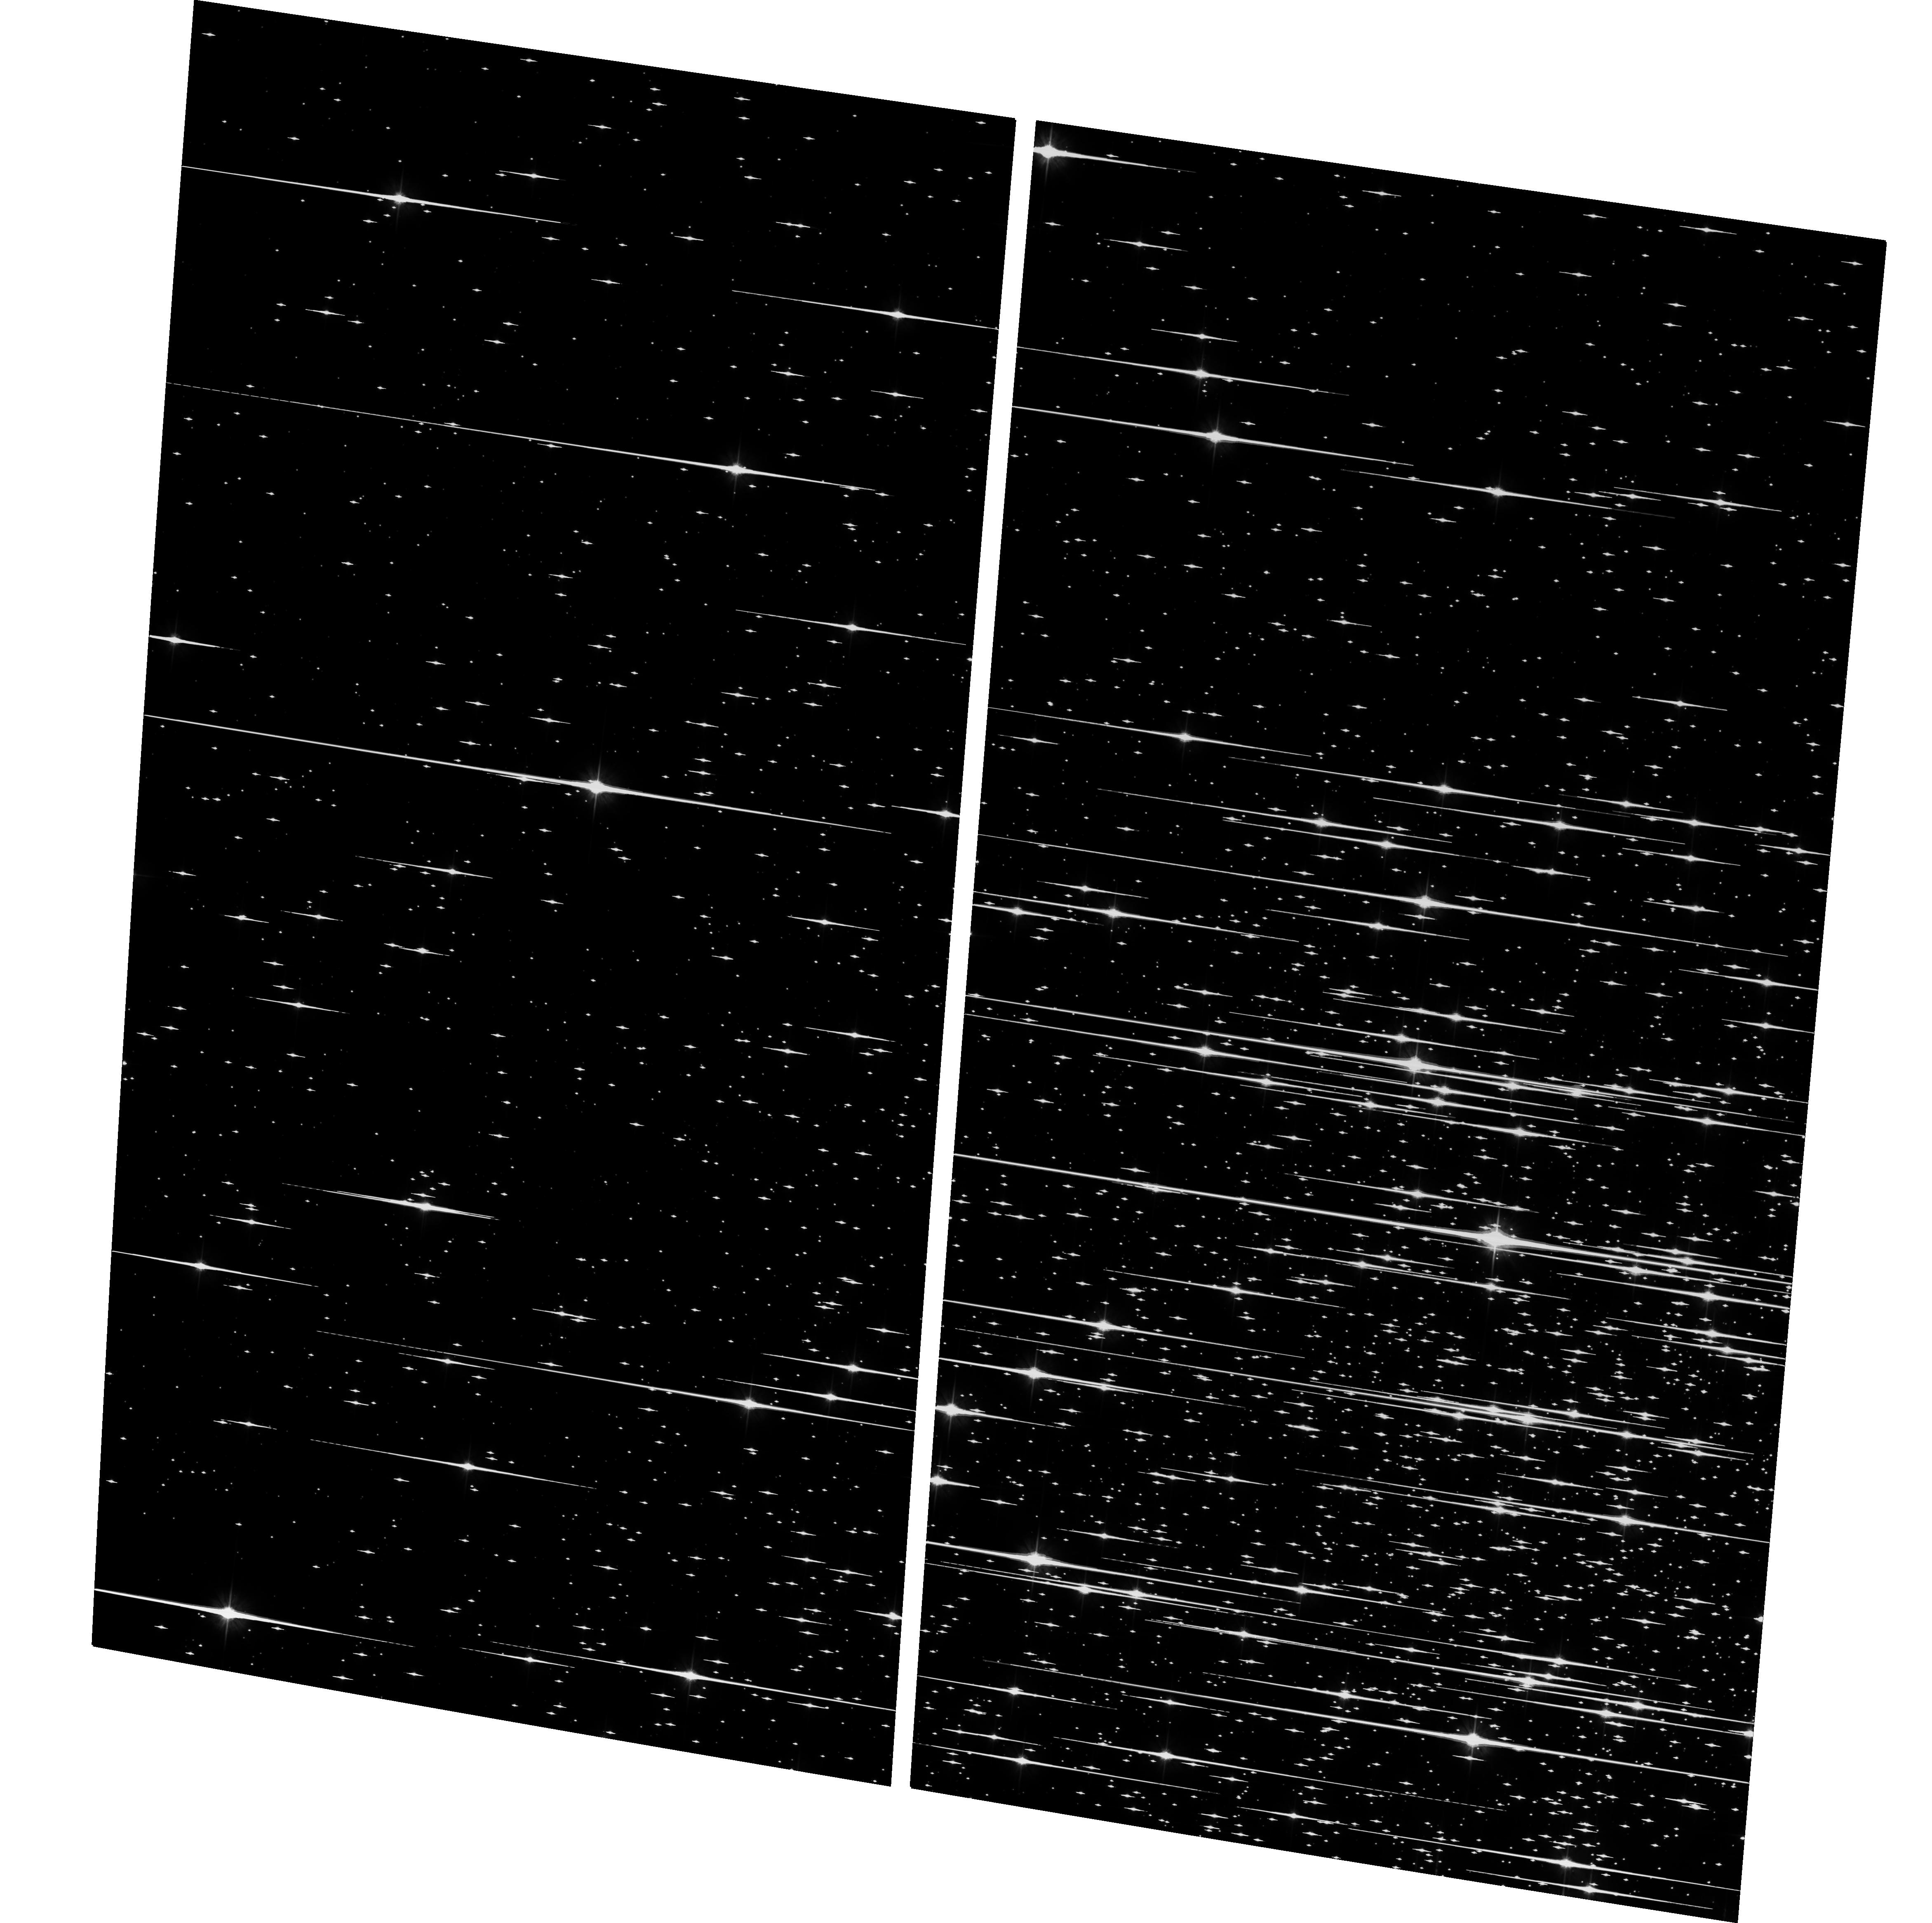
Target: JUN03IMAGE03011
Instrument: ACS/WFC
Filter: F606W
Exposure: 1.3 h
Observation ID: hst_10146_04_acs_wfc_f606w_j90a04

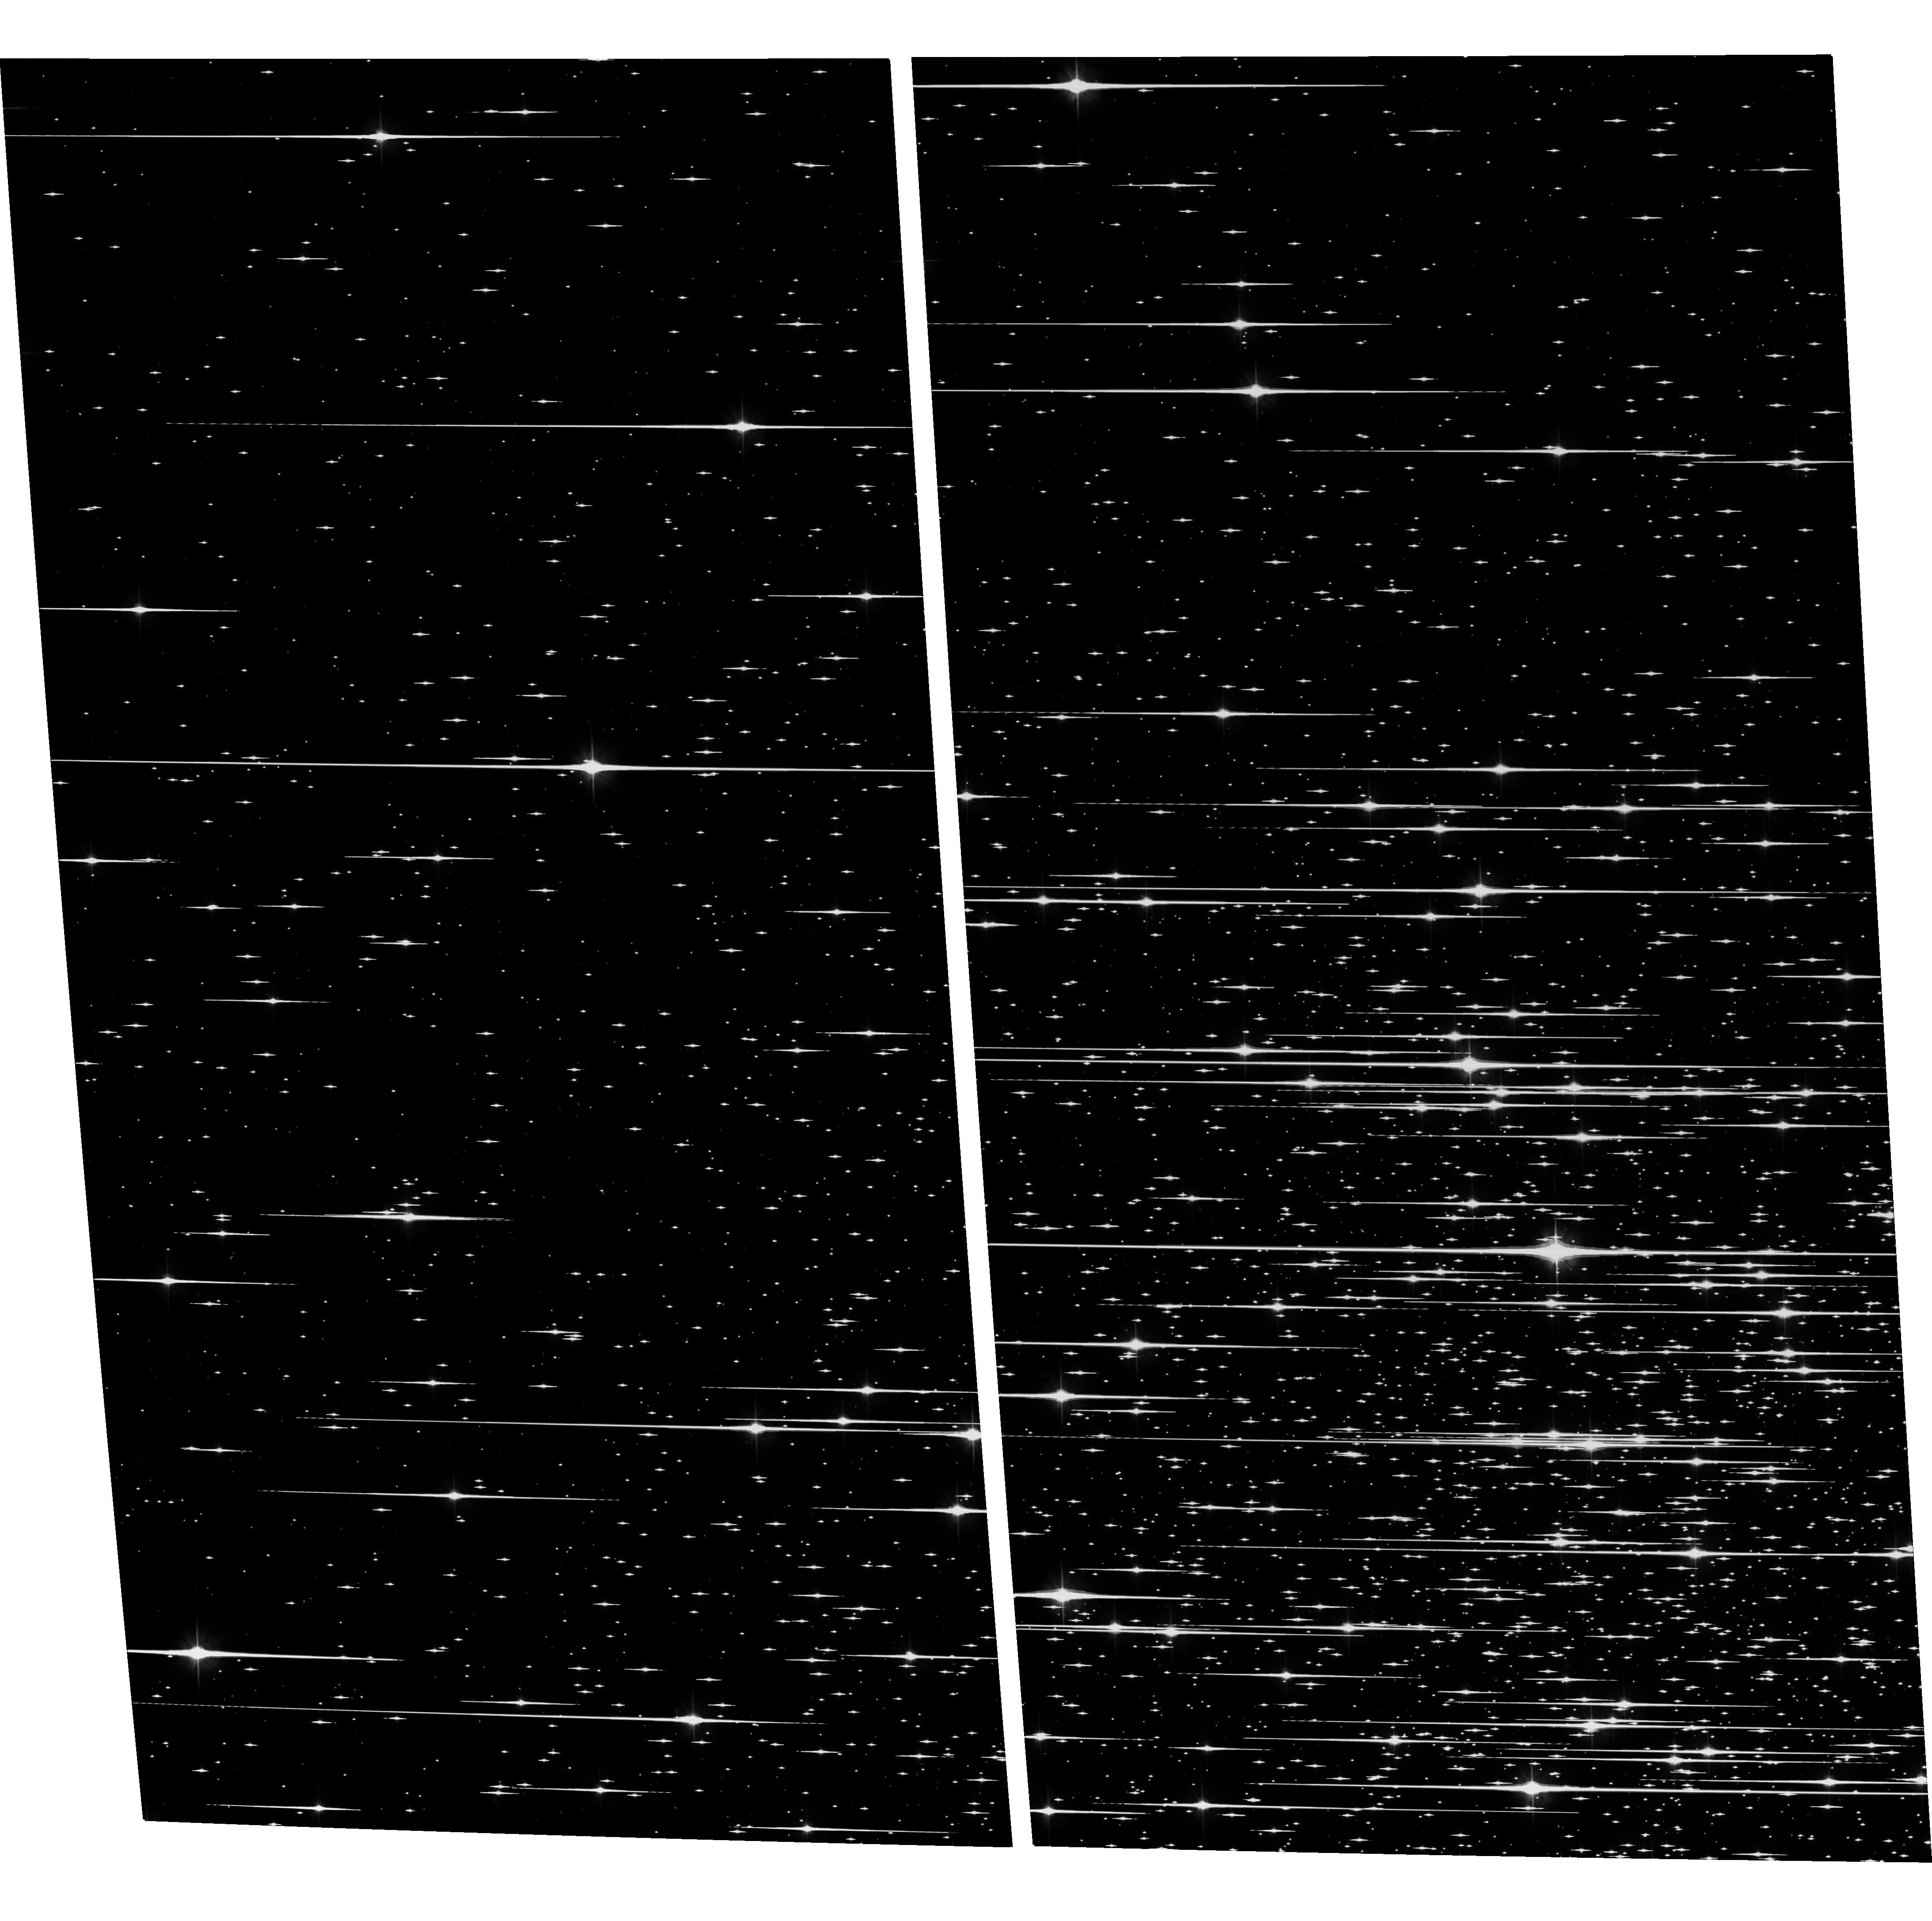
Target: JUL02IMAGE01011
Instrument: ACS/WFC
Filter: F606W
Exposure: 1.4 h
Observation ID: hst_10146_03_acs_wfc_f606w_j90a03

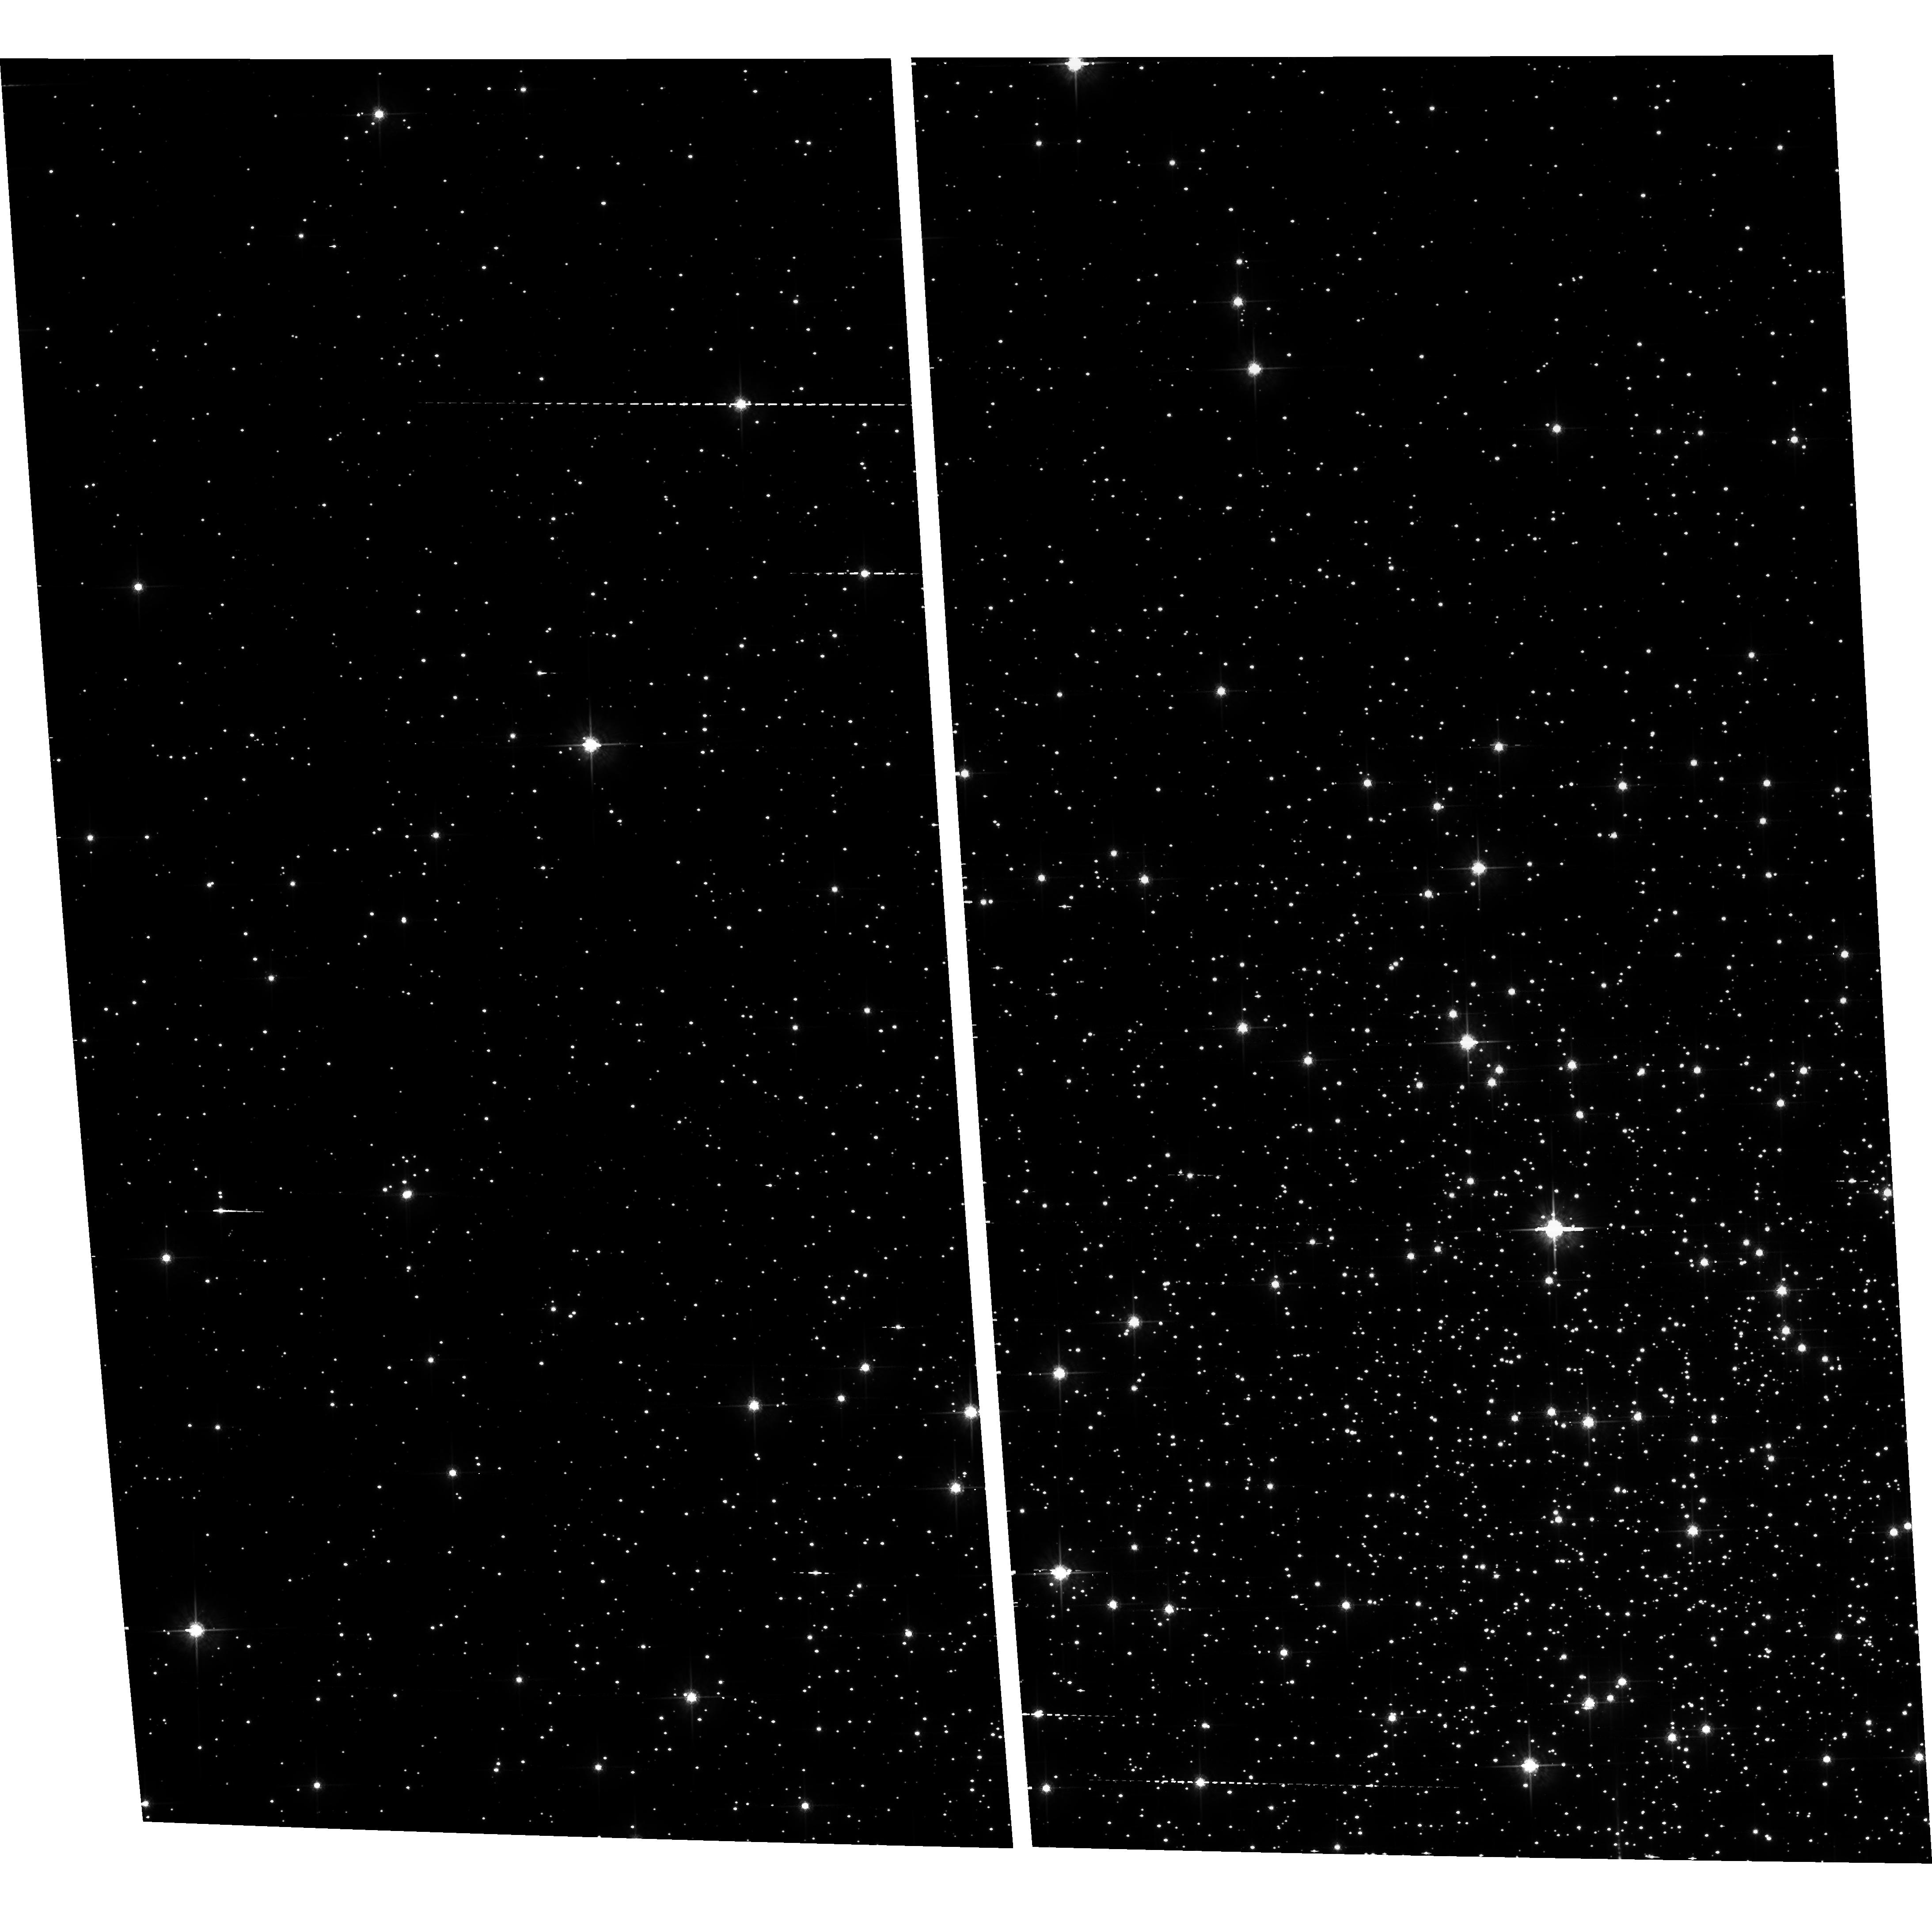
Target: JUL02IMAGE01011
Instrument: ACS/WFC
Filter: F775W
Exposure: 1.3 h
Observation ID: hst_10146_06_acs_wfc_f775w_j90a06

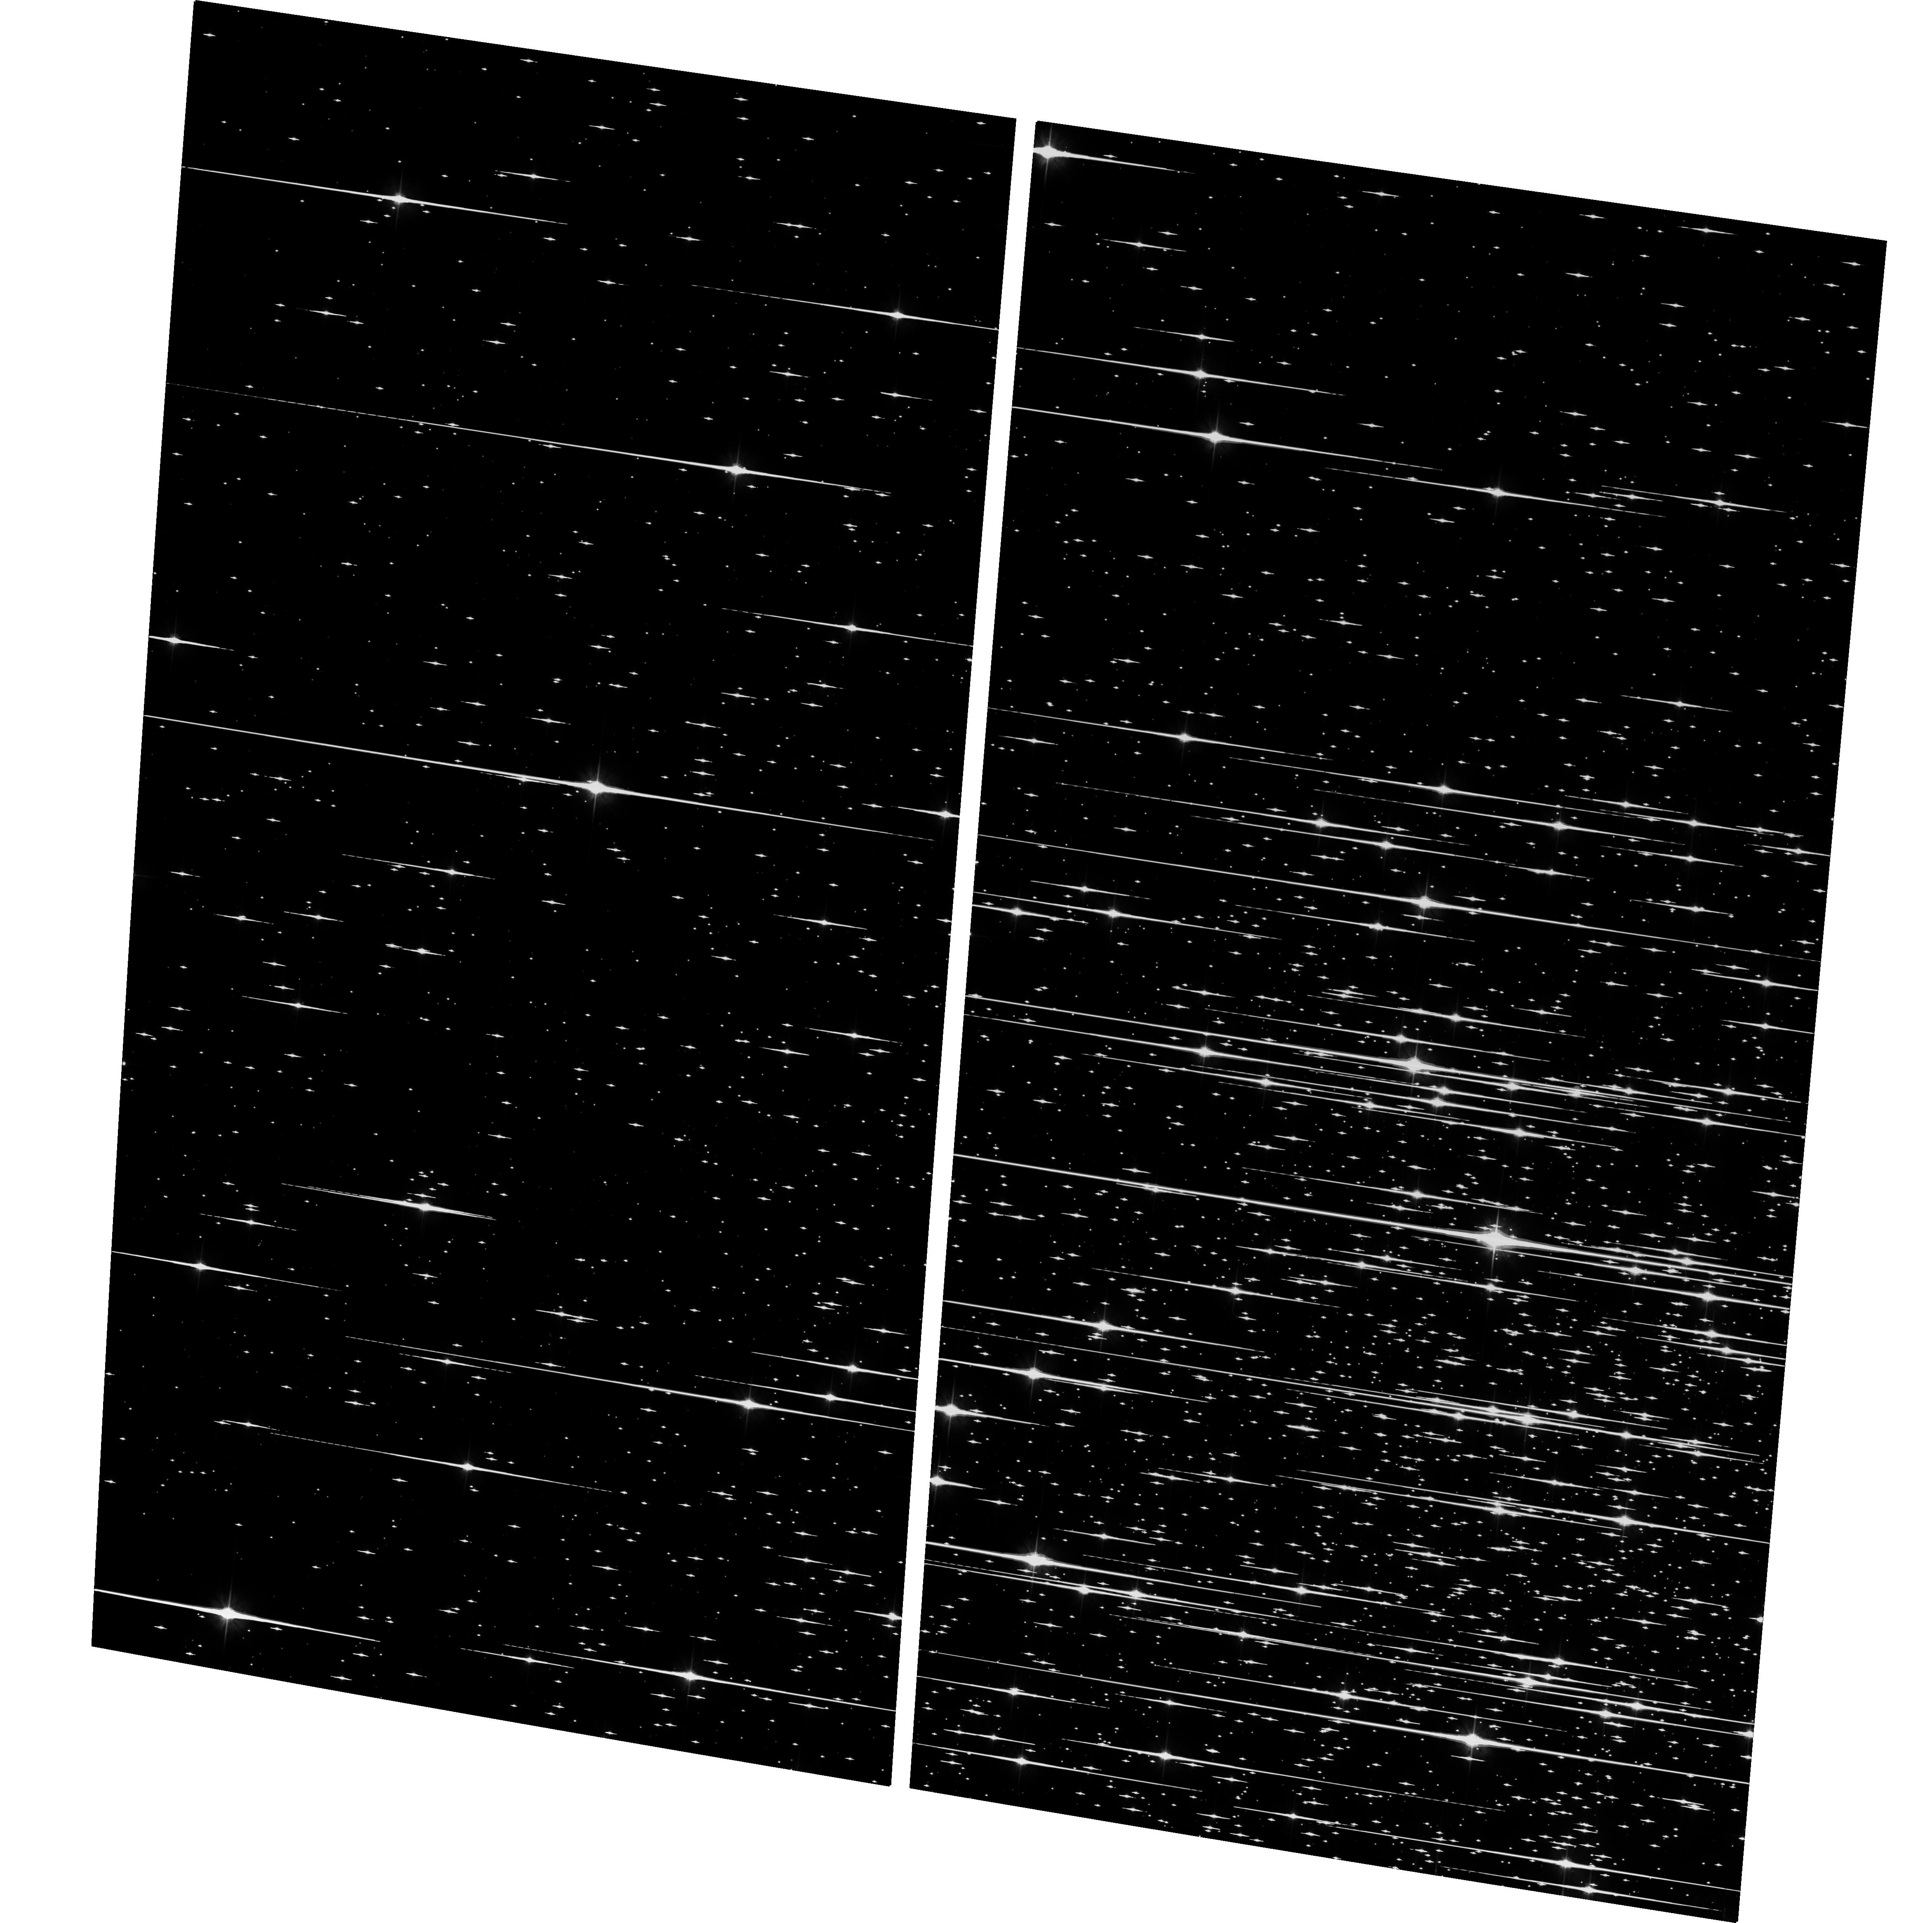
Target: JUN03IMAGE03011
Instrument: ACS/WFC
Filter: F606W
Exposure: 1.3 h
Observation ID: hst_10146_05_acs_wfc_f606w_j90a05

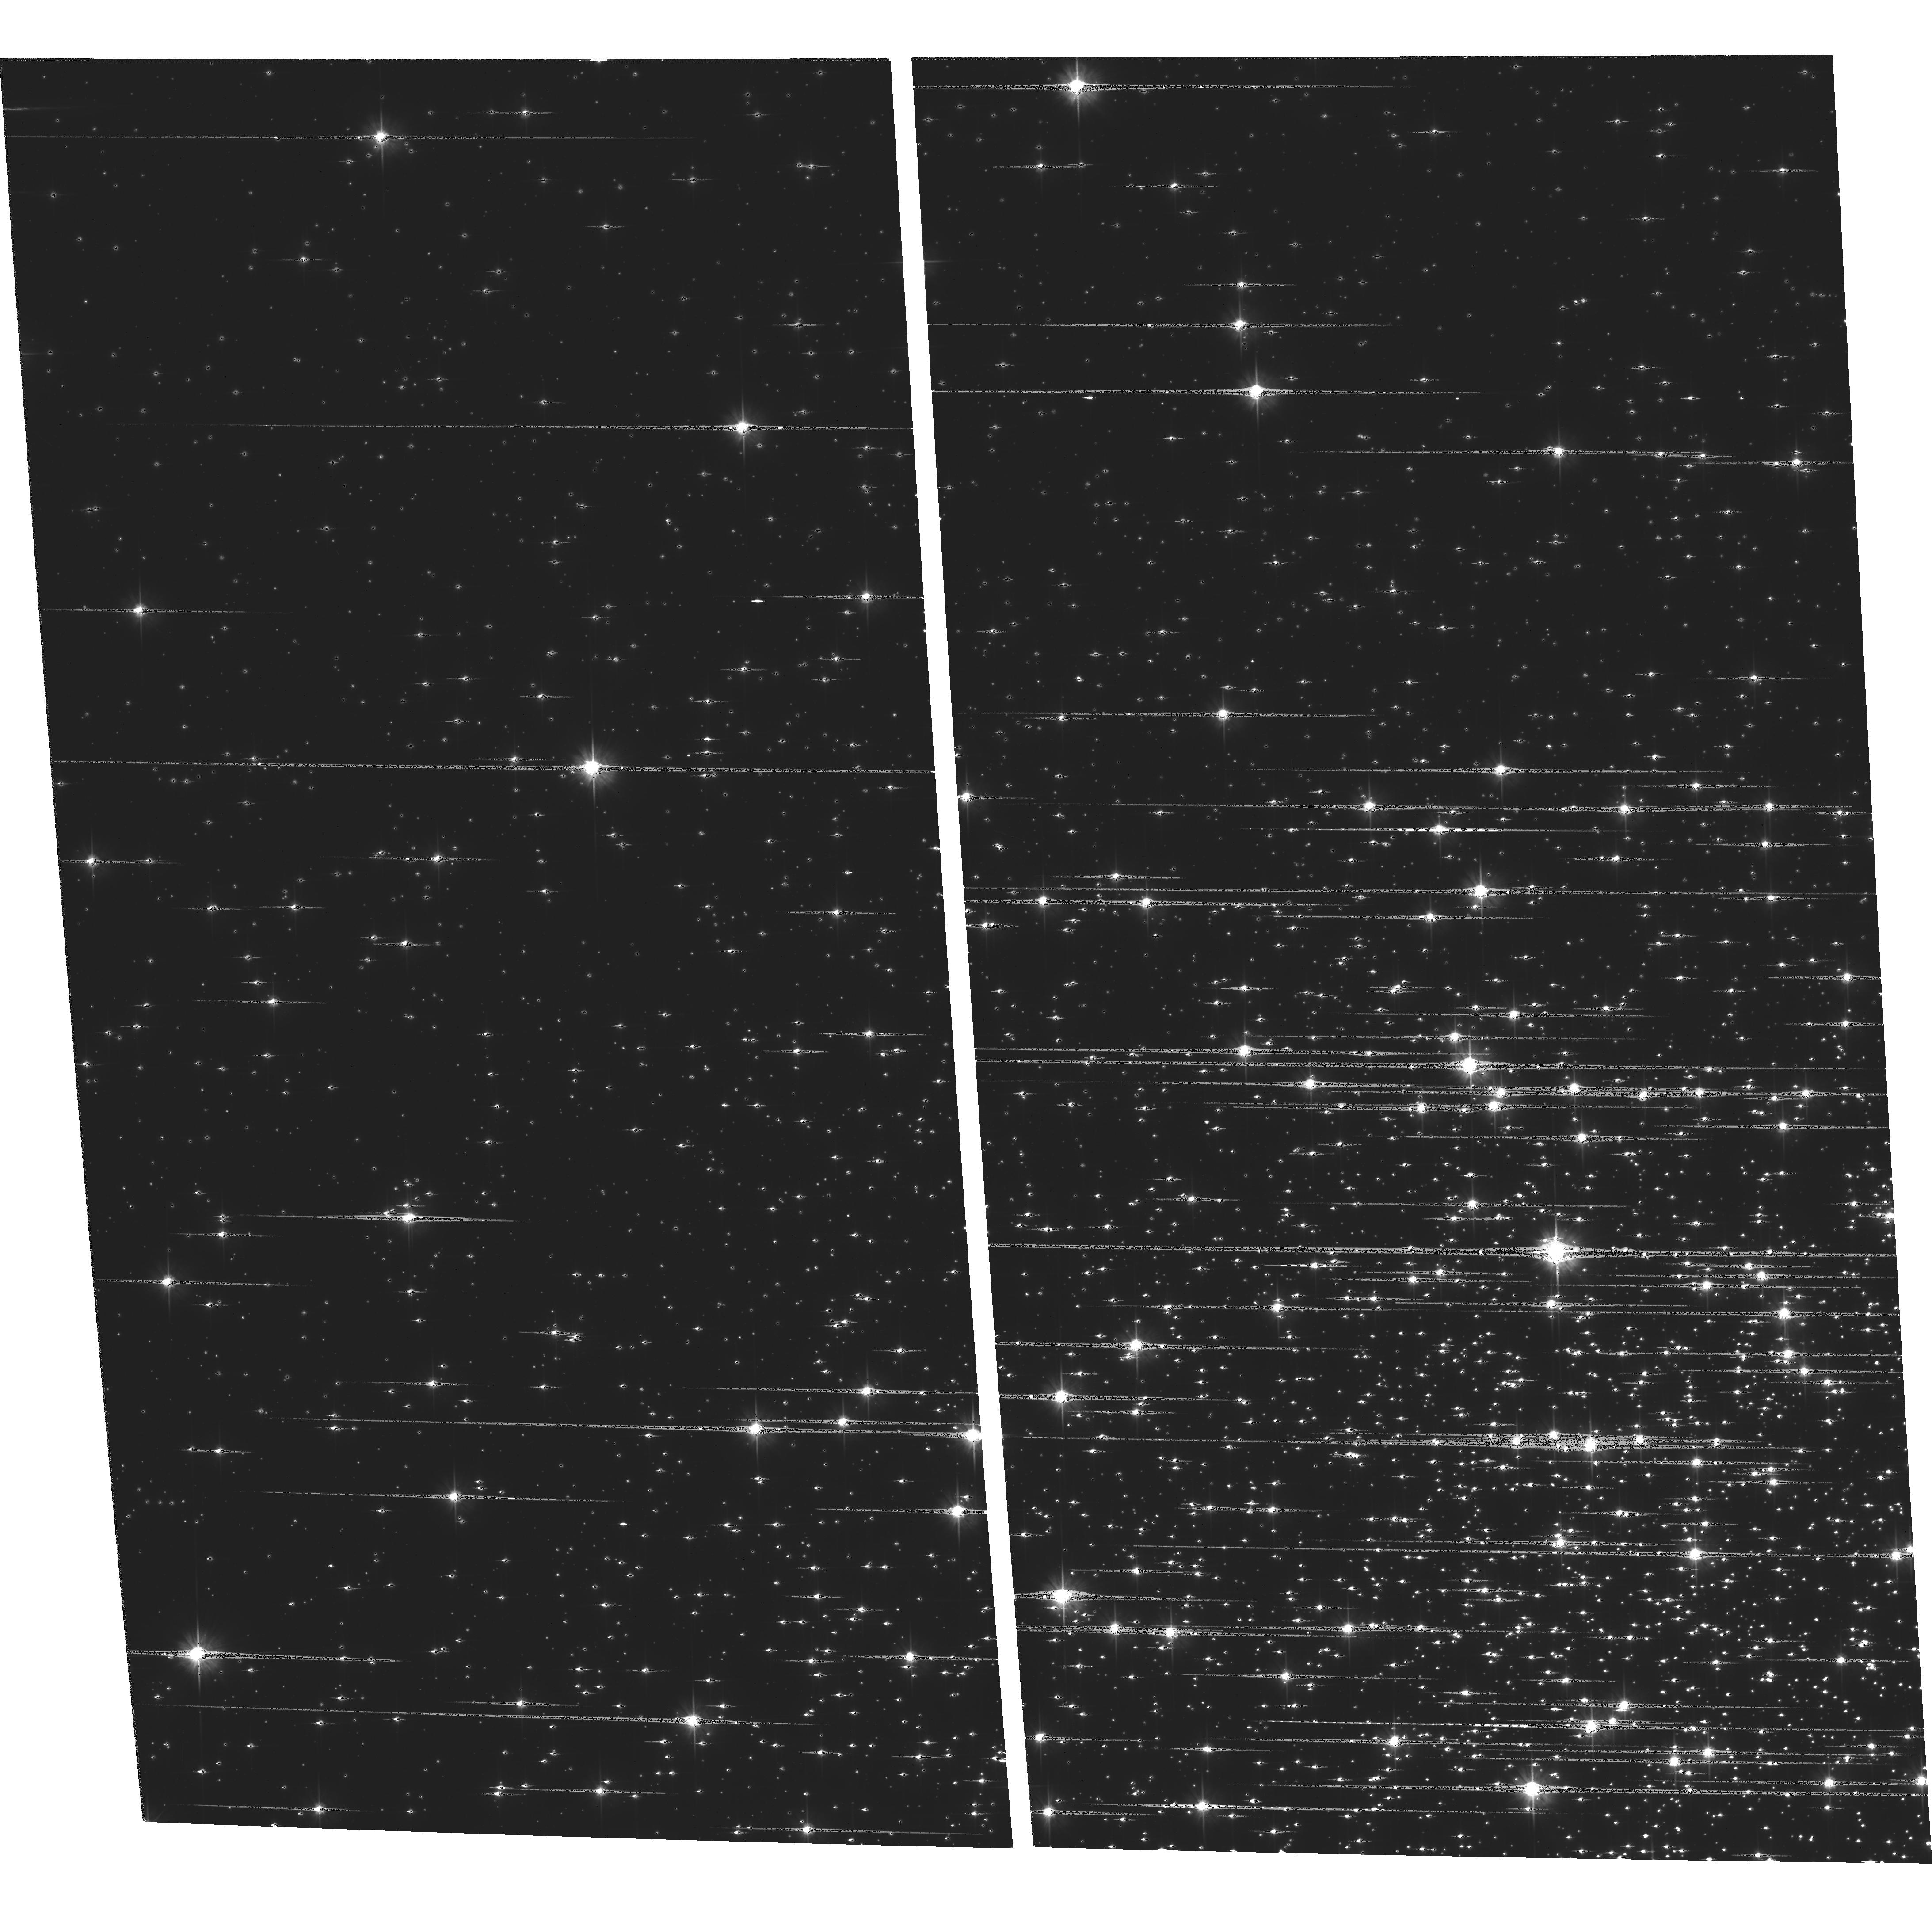
Target: JUL02IMAGE01011
Instrument: ACS/WFC
Filter: F606W
Exposure: 1.4 h
Observation ID: hst_10146_01_acs_wfc_f606w_j90a01

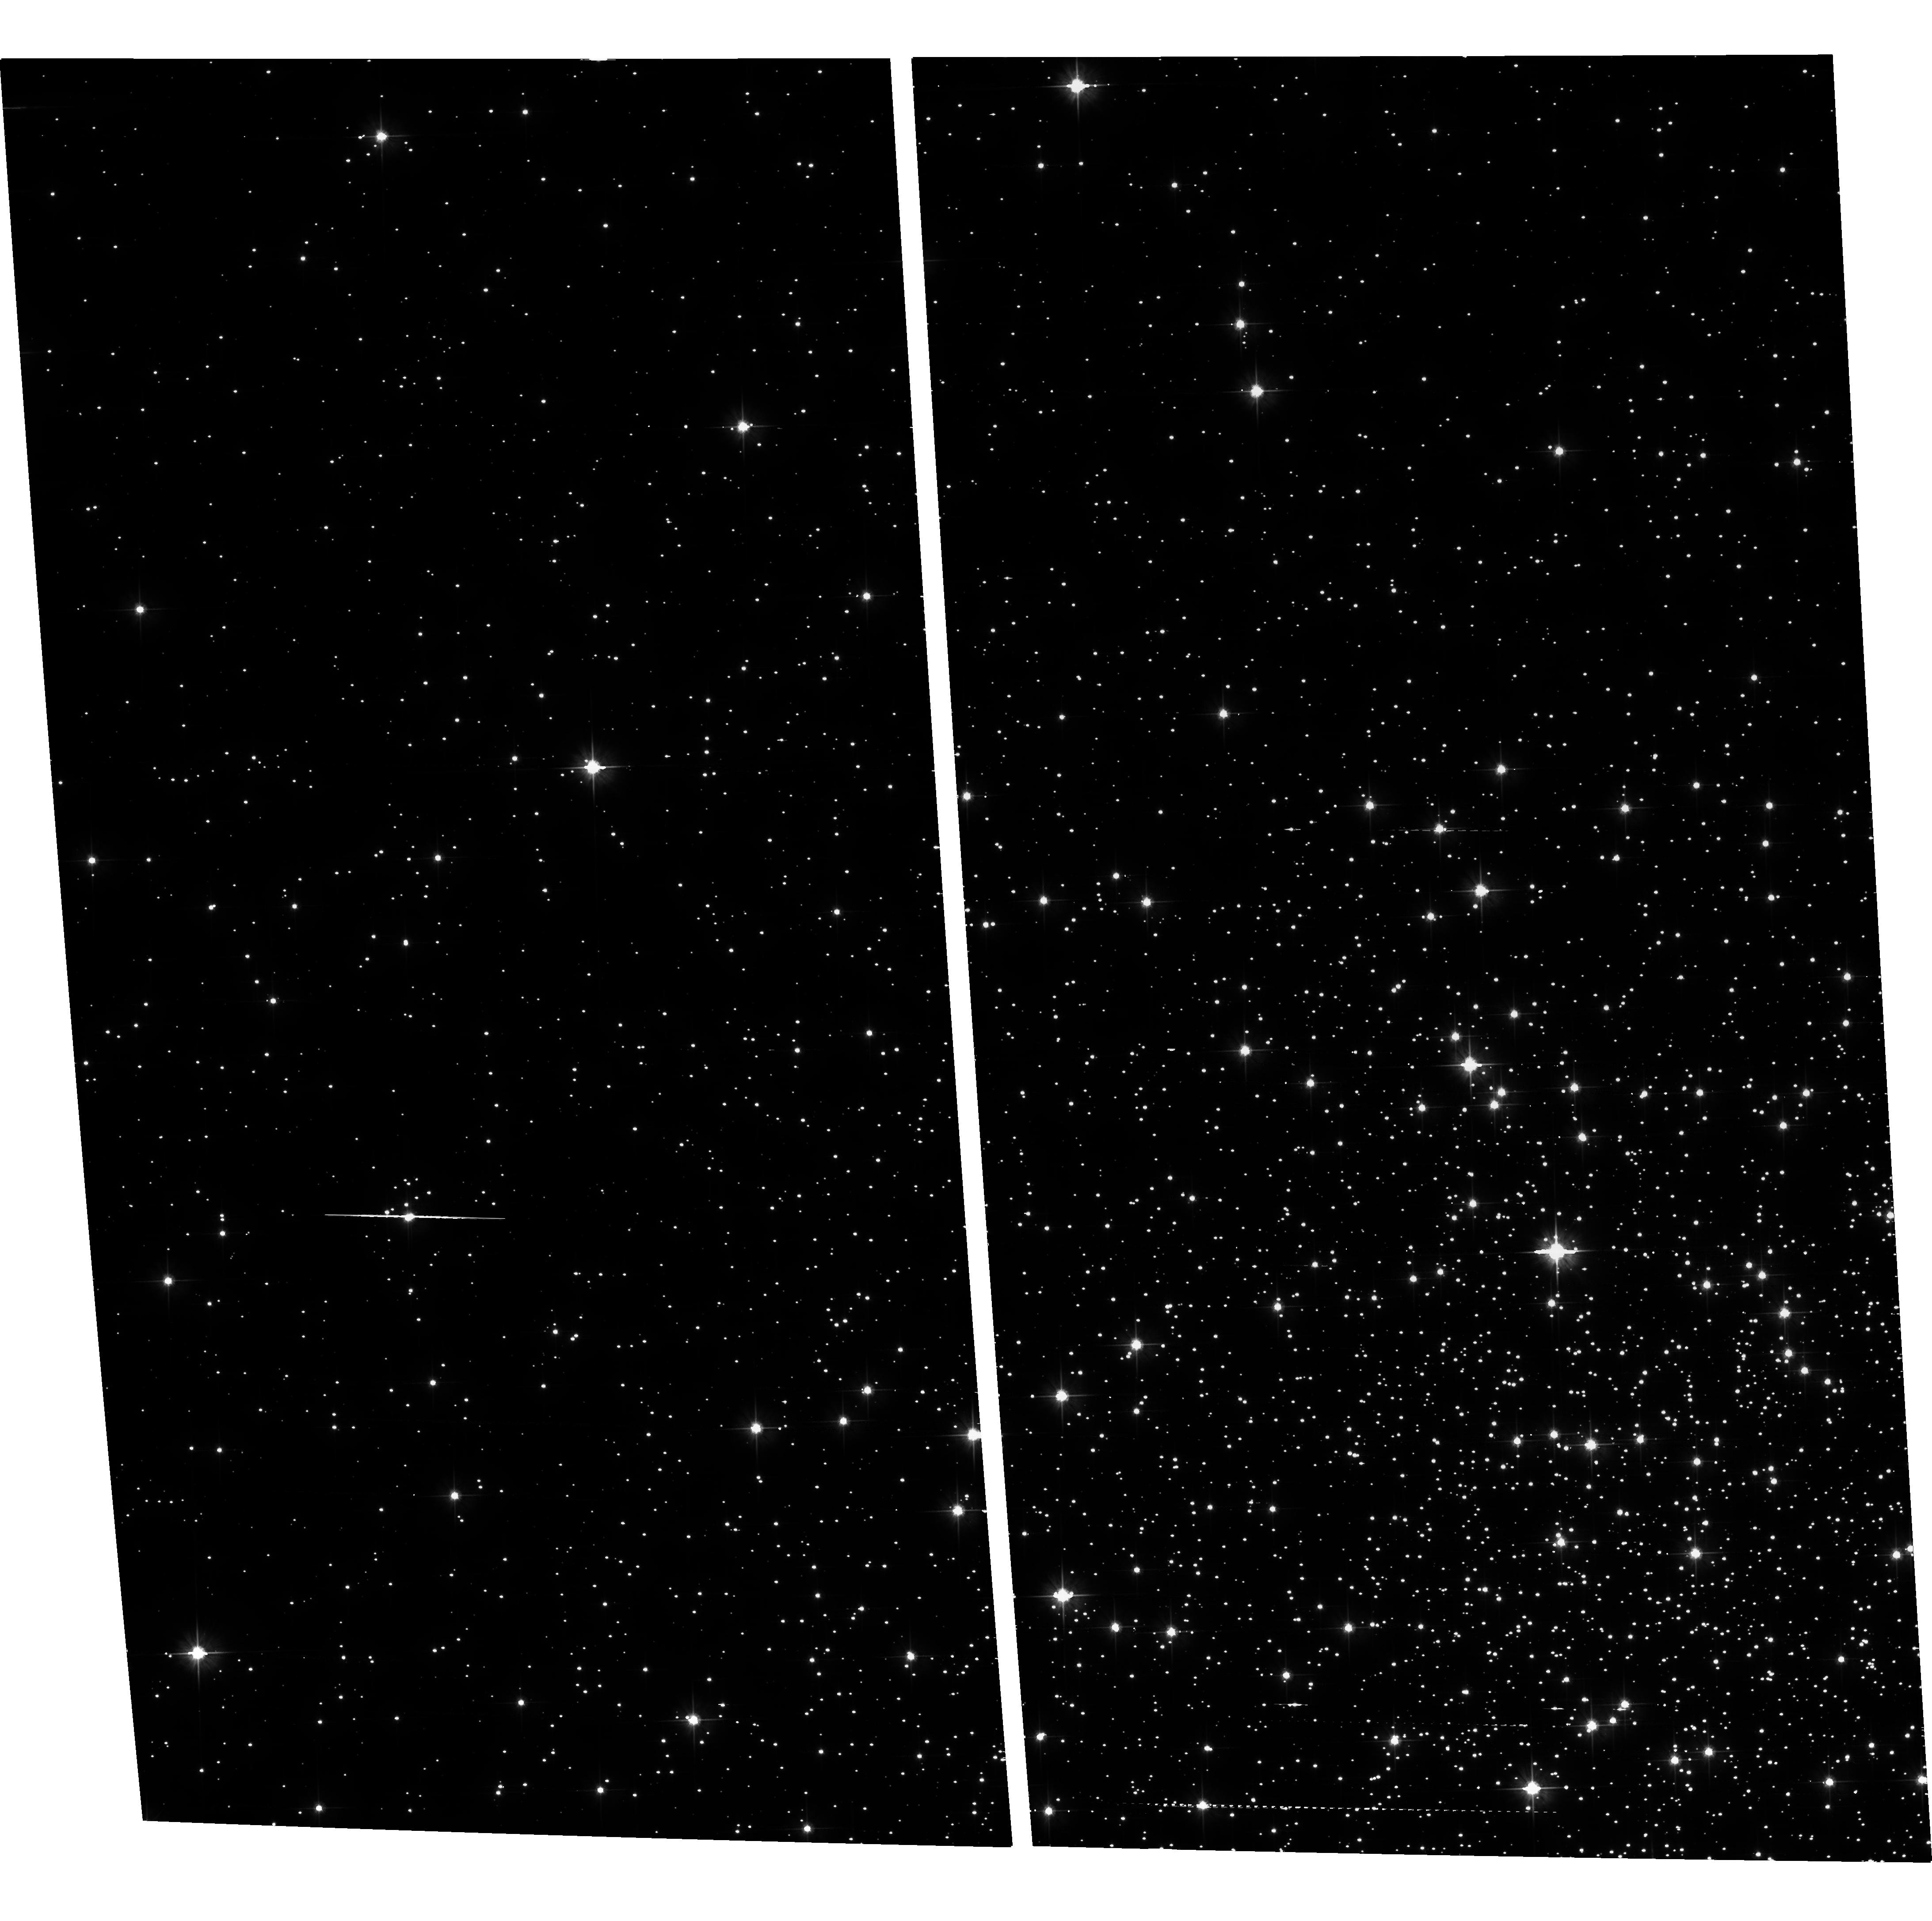
Target: JUL02IMAGE01011
Instrument: ACS/WFC
Filter: F606W
Exposure: 1.4 h
Observation ID: hst_10146_02_acs_wfc_f606w_j90a02

Solving the problem of the White Dwarf Cooling Sequence End in M4: an efficent approach (PI: Bedin, Luigi R.)

The end of the white dwarf (WD) cooling sequence (WDCS) has never been observed, despite the importance that it has in providing an age estimate of old stellar systems, independent from the standard method of the main sequence turn off. The best targets for this investigation are the closest stellar clusters, and, among them, globular clusters are the most interesting ones. Being the oldest stellar aggregates, they allow to probe the advanced WD cooling phases, and the independent age estimate coming from the end of their WDCS has an important cosmological impact. M4 is the best target for this investigation. Despite huge observational efforts, we still miss the end of its WDCS. The ACS camera offers a unique opportunity to identify it. Coupled with already existing observations, we here prove that we can finally reach it with only 10 HST orbits. This is probably the last opportunity we have for a large number of years. The data we are requesting here, will also be used to complete other two programs of great astrophysical impact: the observational detection of the main sequence hydrogen burning limit, and the measurement of the geometrical distance of M4.